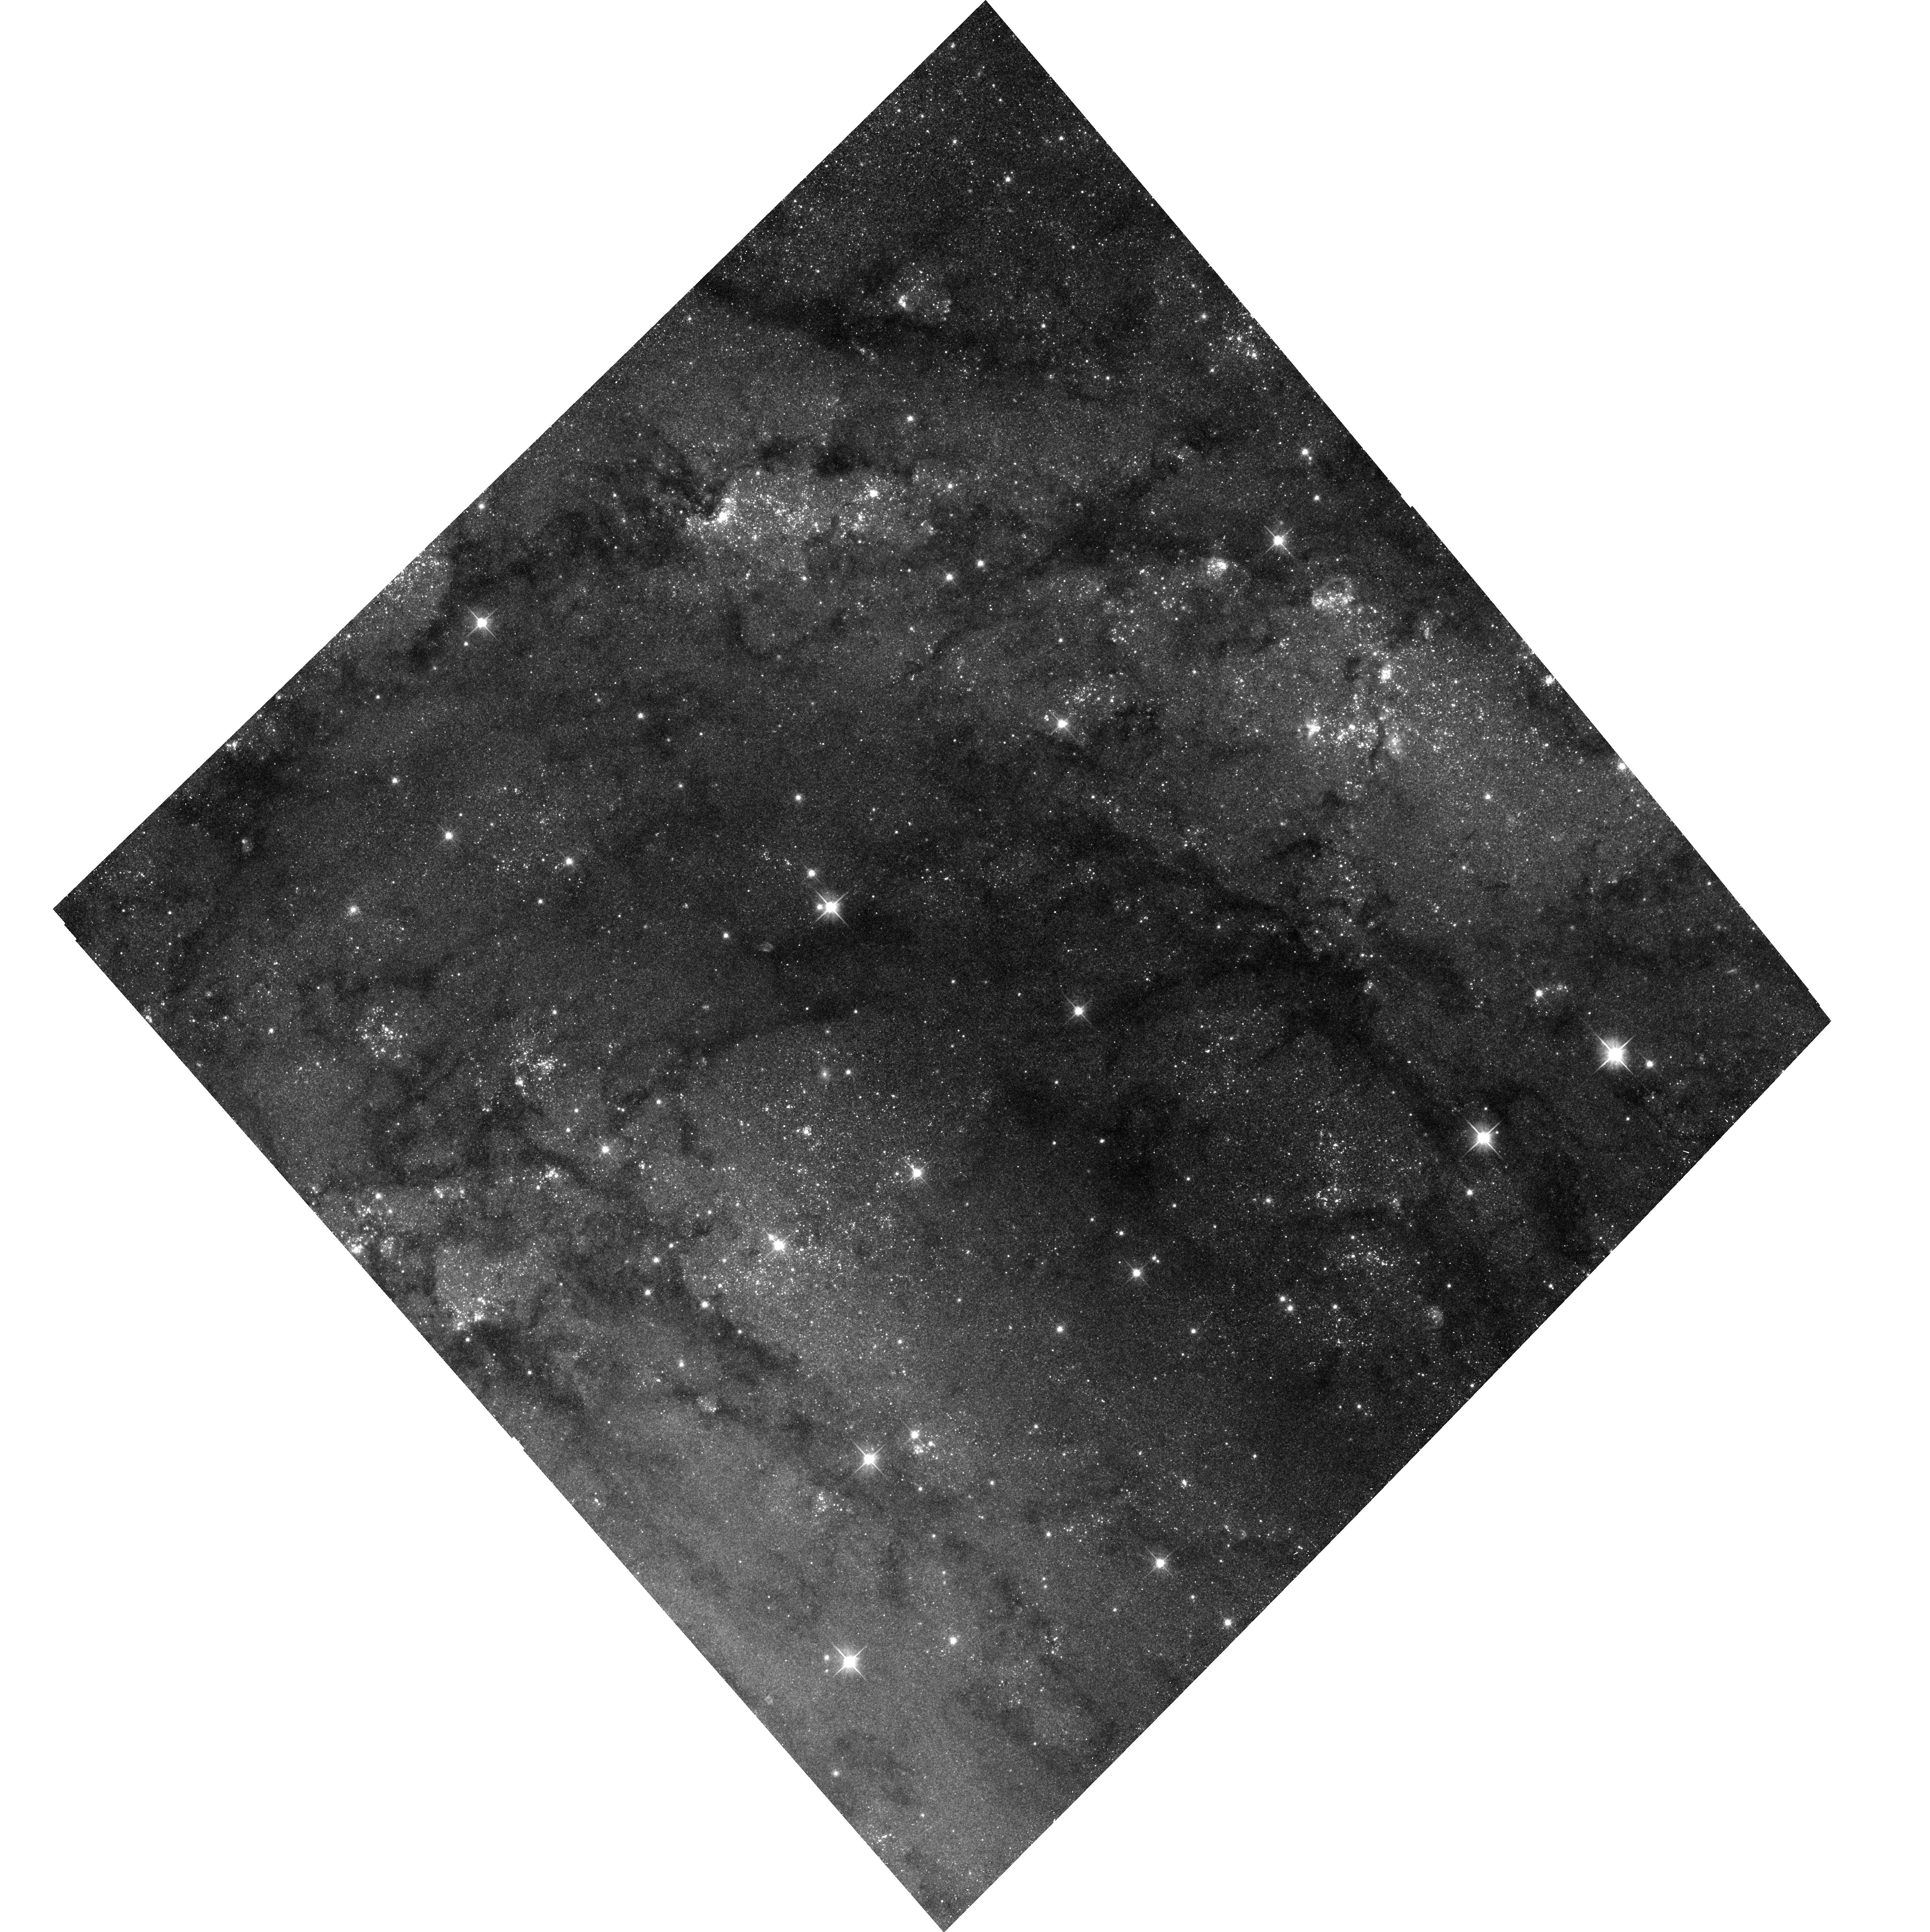
Target: IC-342-FIELD-2-NW
Instrument: ACS/WFC
Filter: F606W
Exposure: 17 min
Observation ID: hst_16002_a1_acs_wfc_f606w_je6ra1

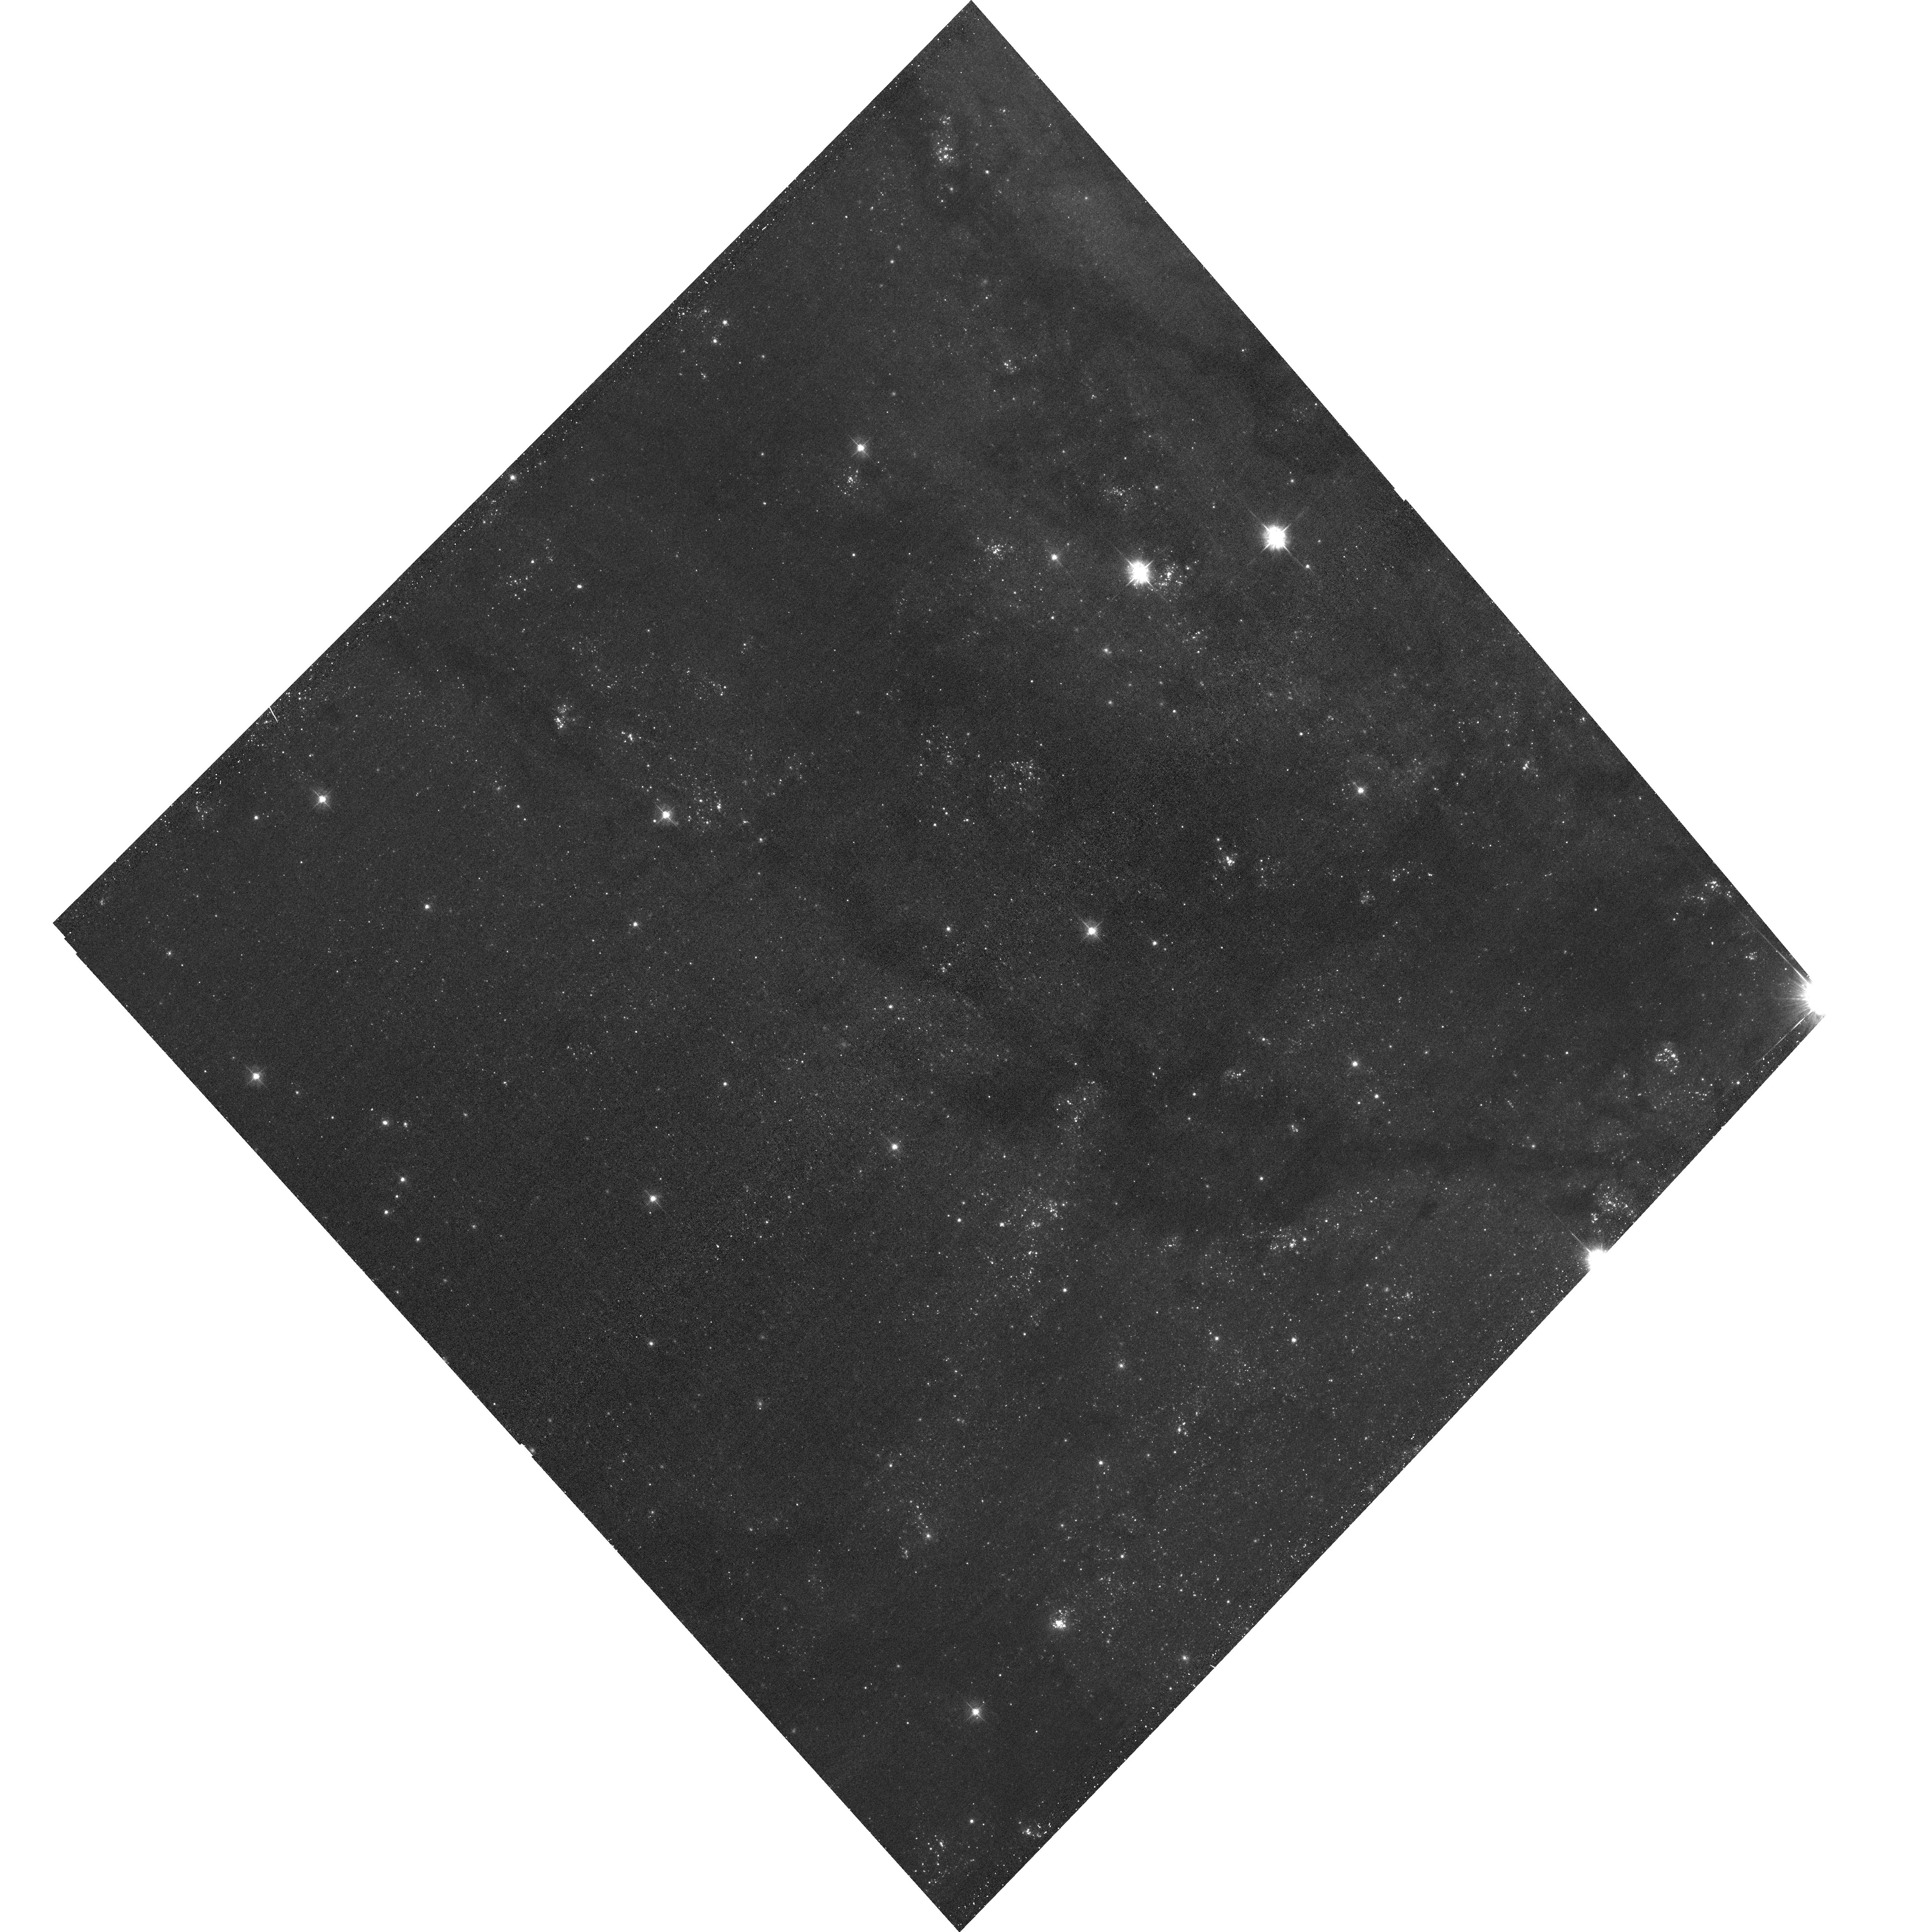
Target: IC-342-FIELD-5-SE
Instrument: ACS/WFC
Filter: F435W
Exposure: 17 min
Observation ID: hst_16002_a2_acs_wfc_f435w_je6ra2

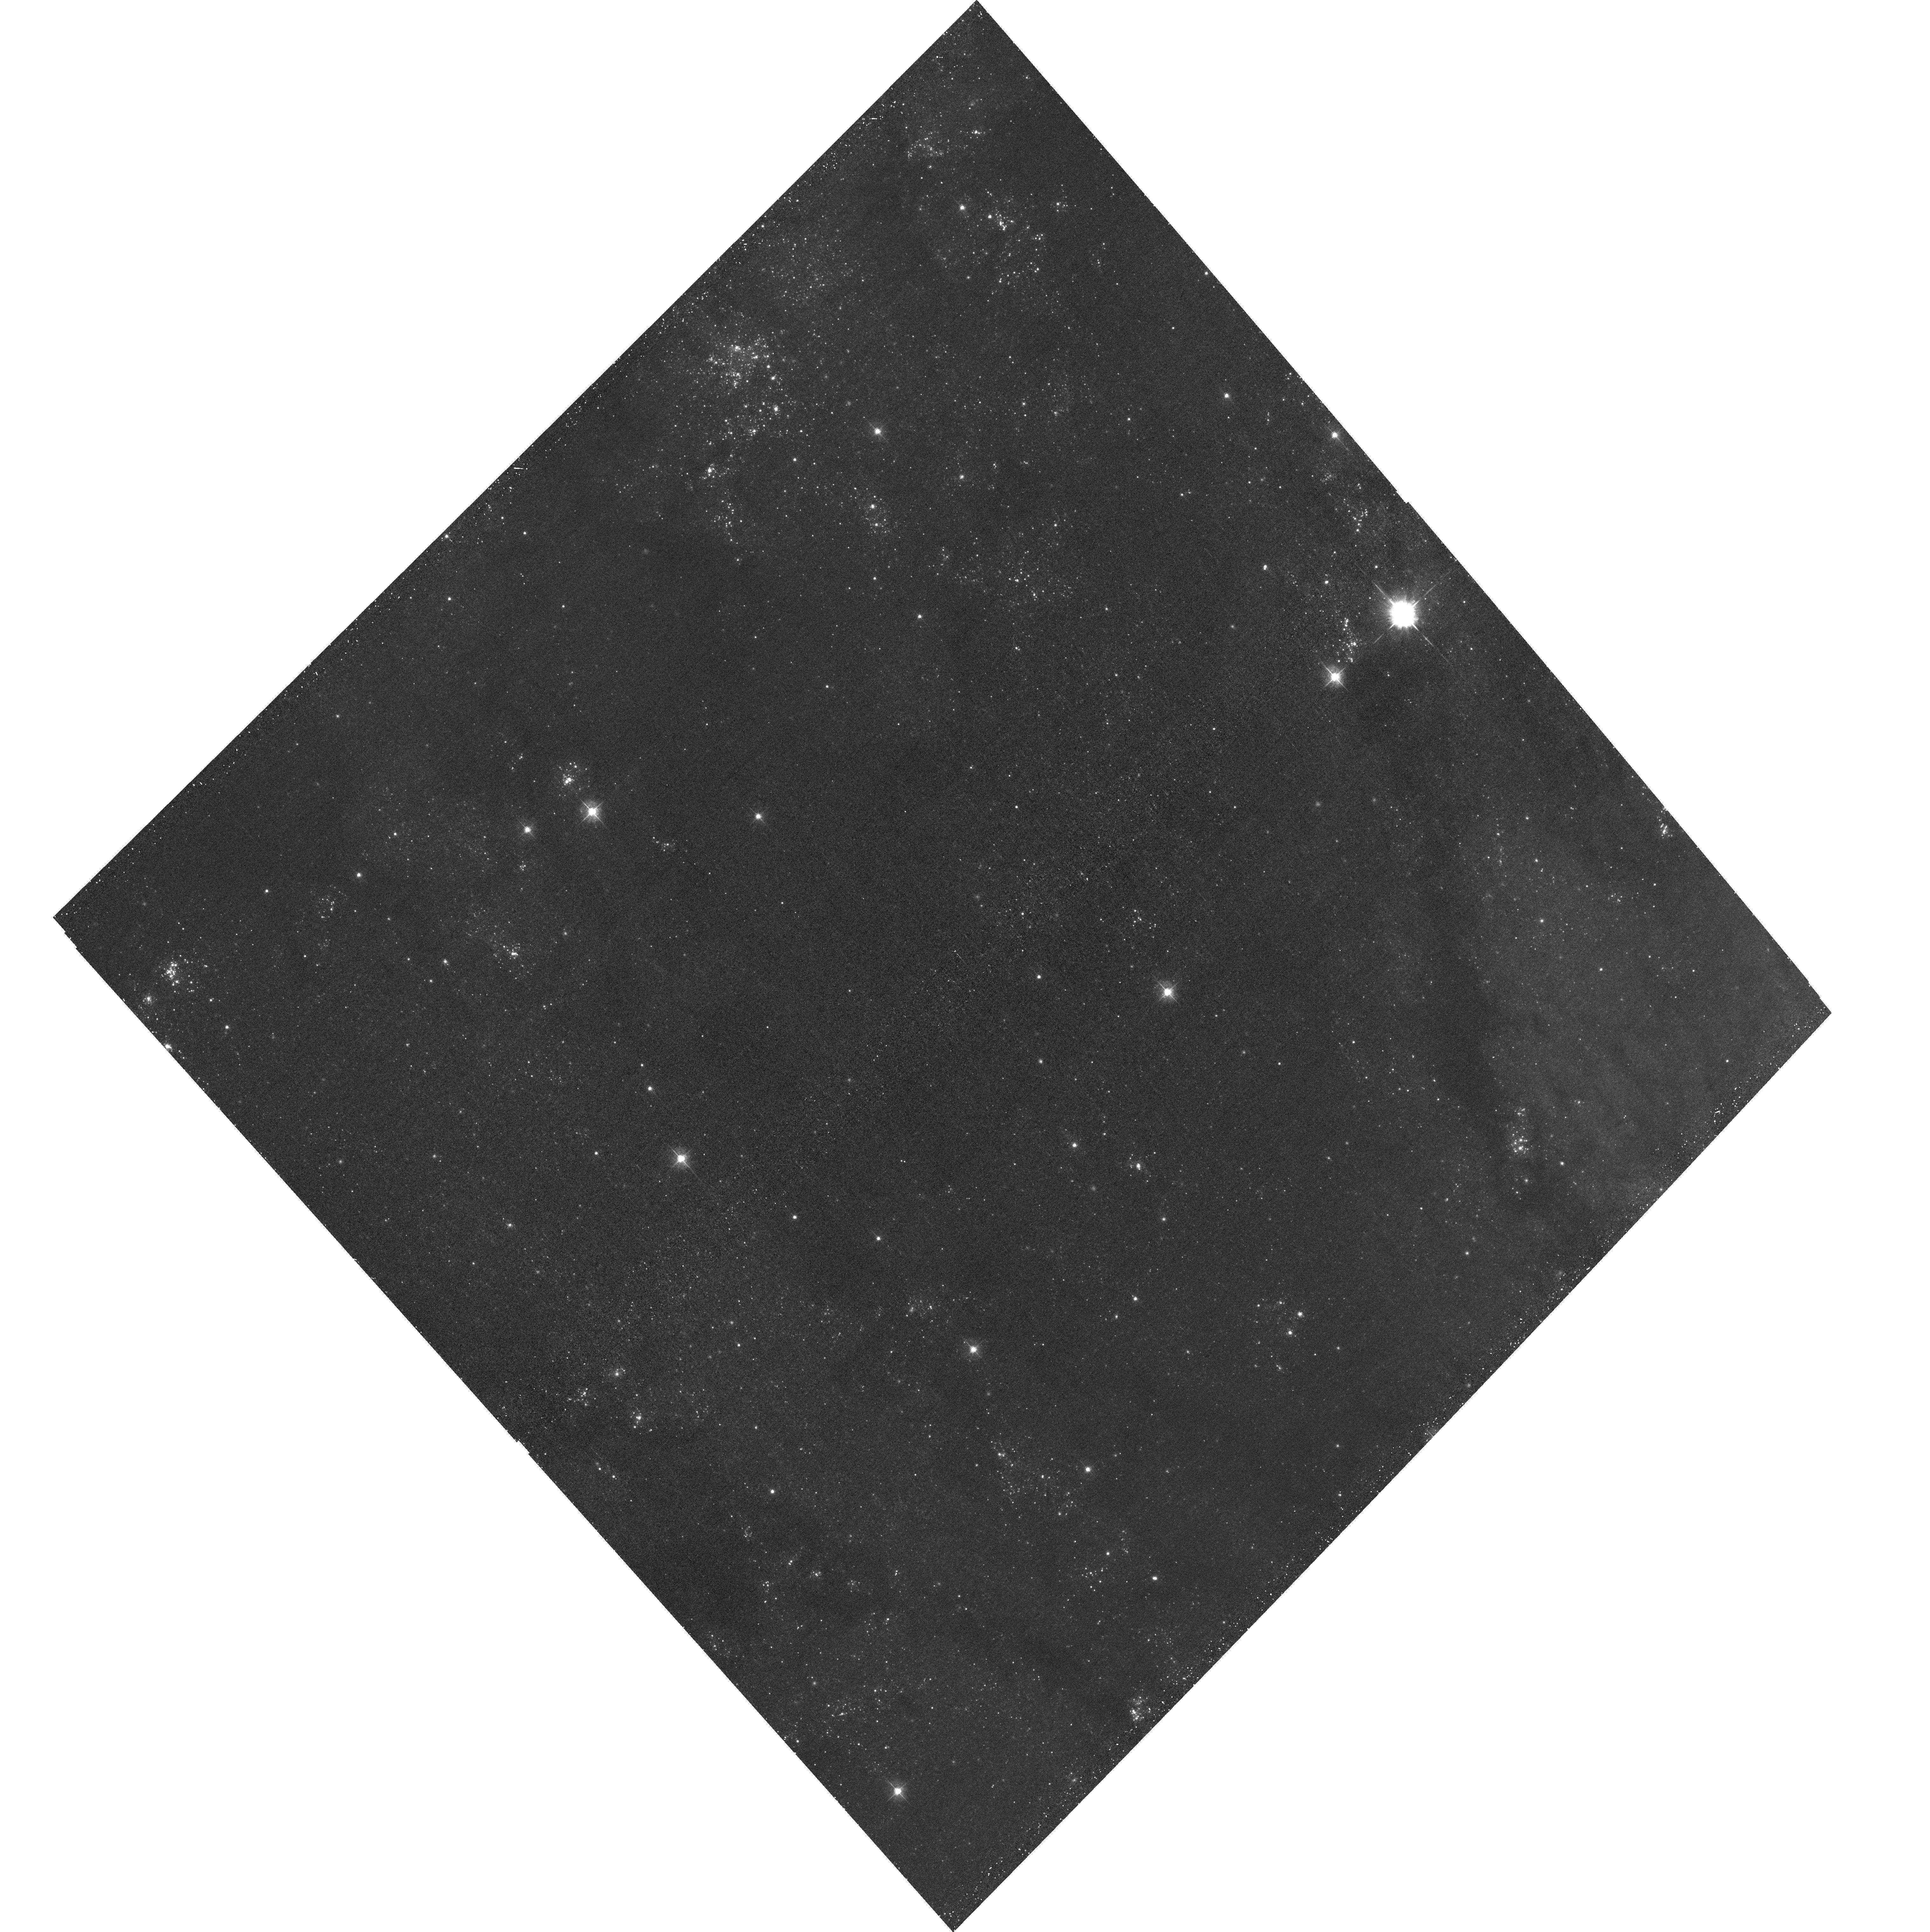
Target: IC-342-FIELD-6-E
Instrument: ACS/WFC
Filter: F435W
Exposure: 17 min
Observation ID: hst_16002_03_acs_wfc_f435w_je6r03

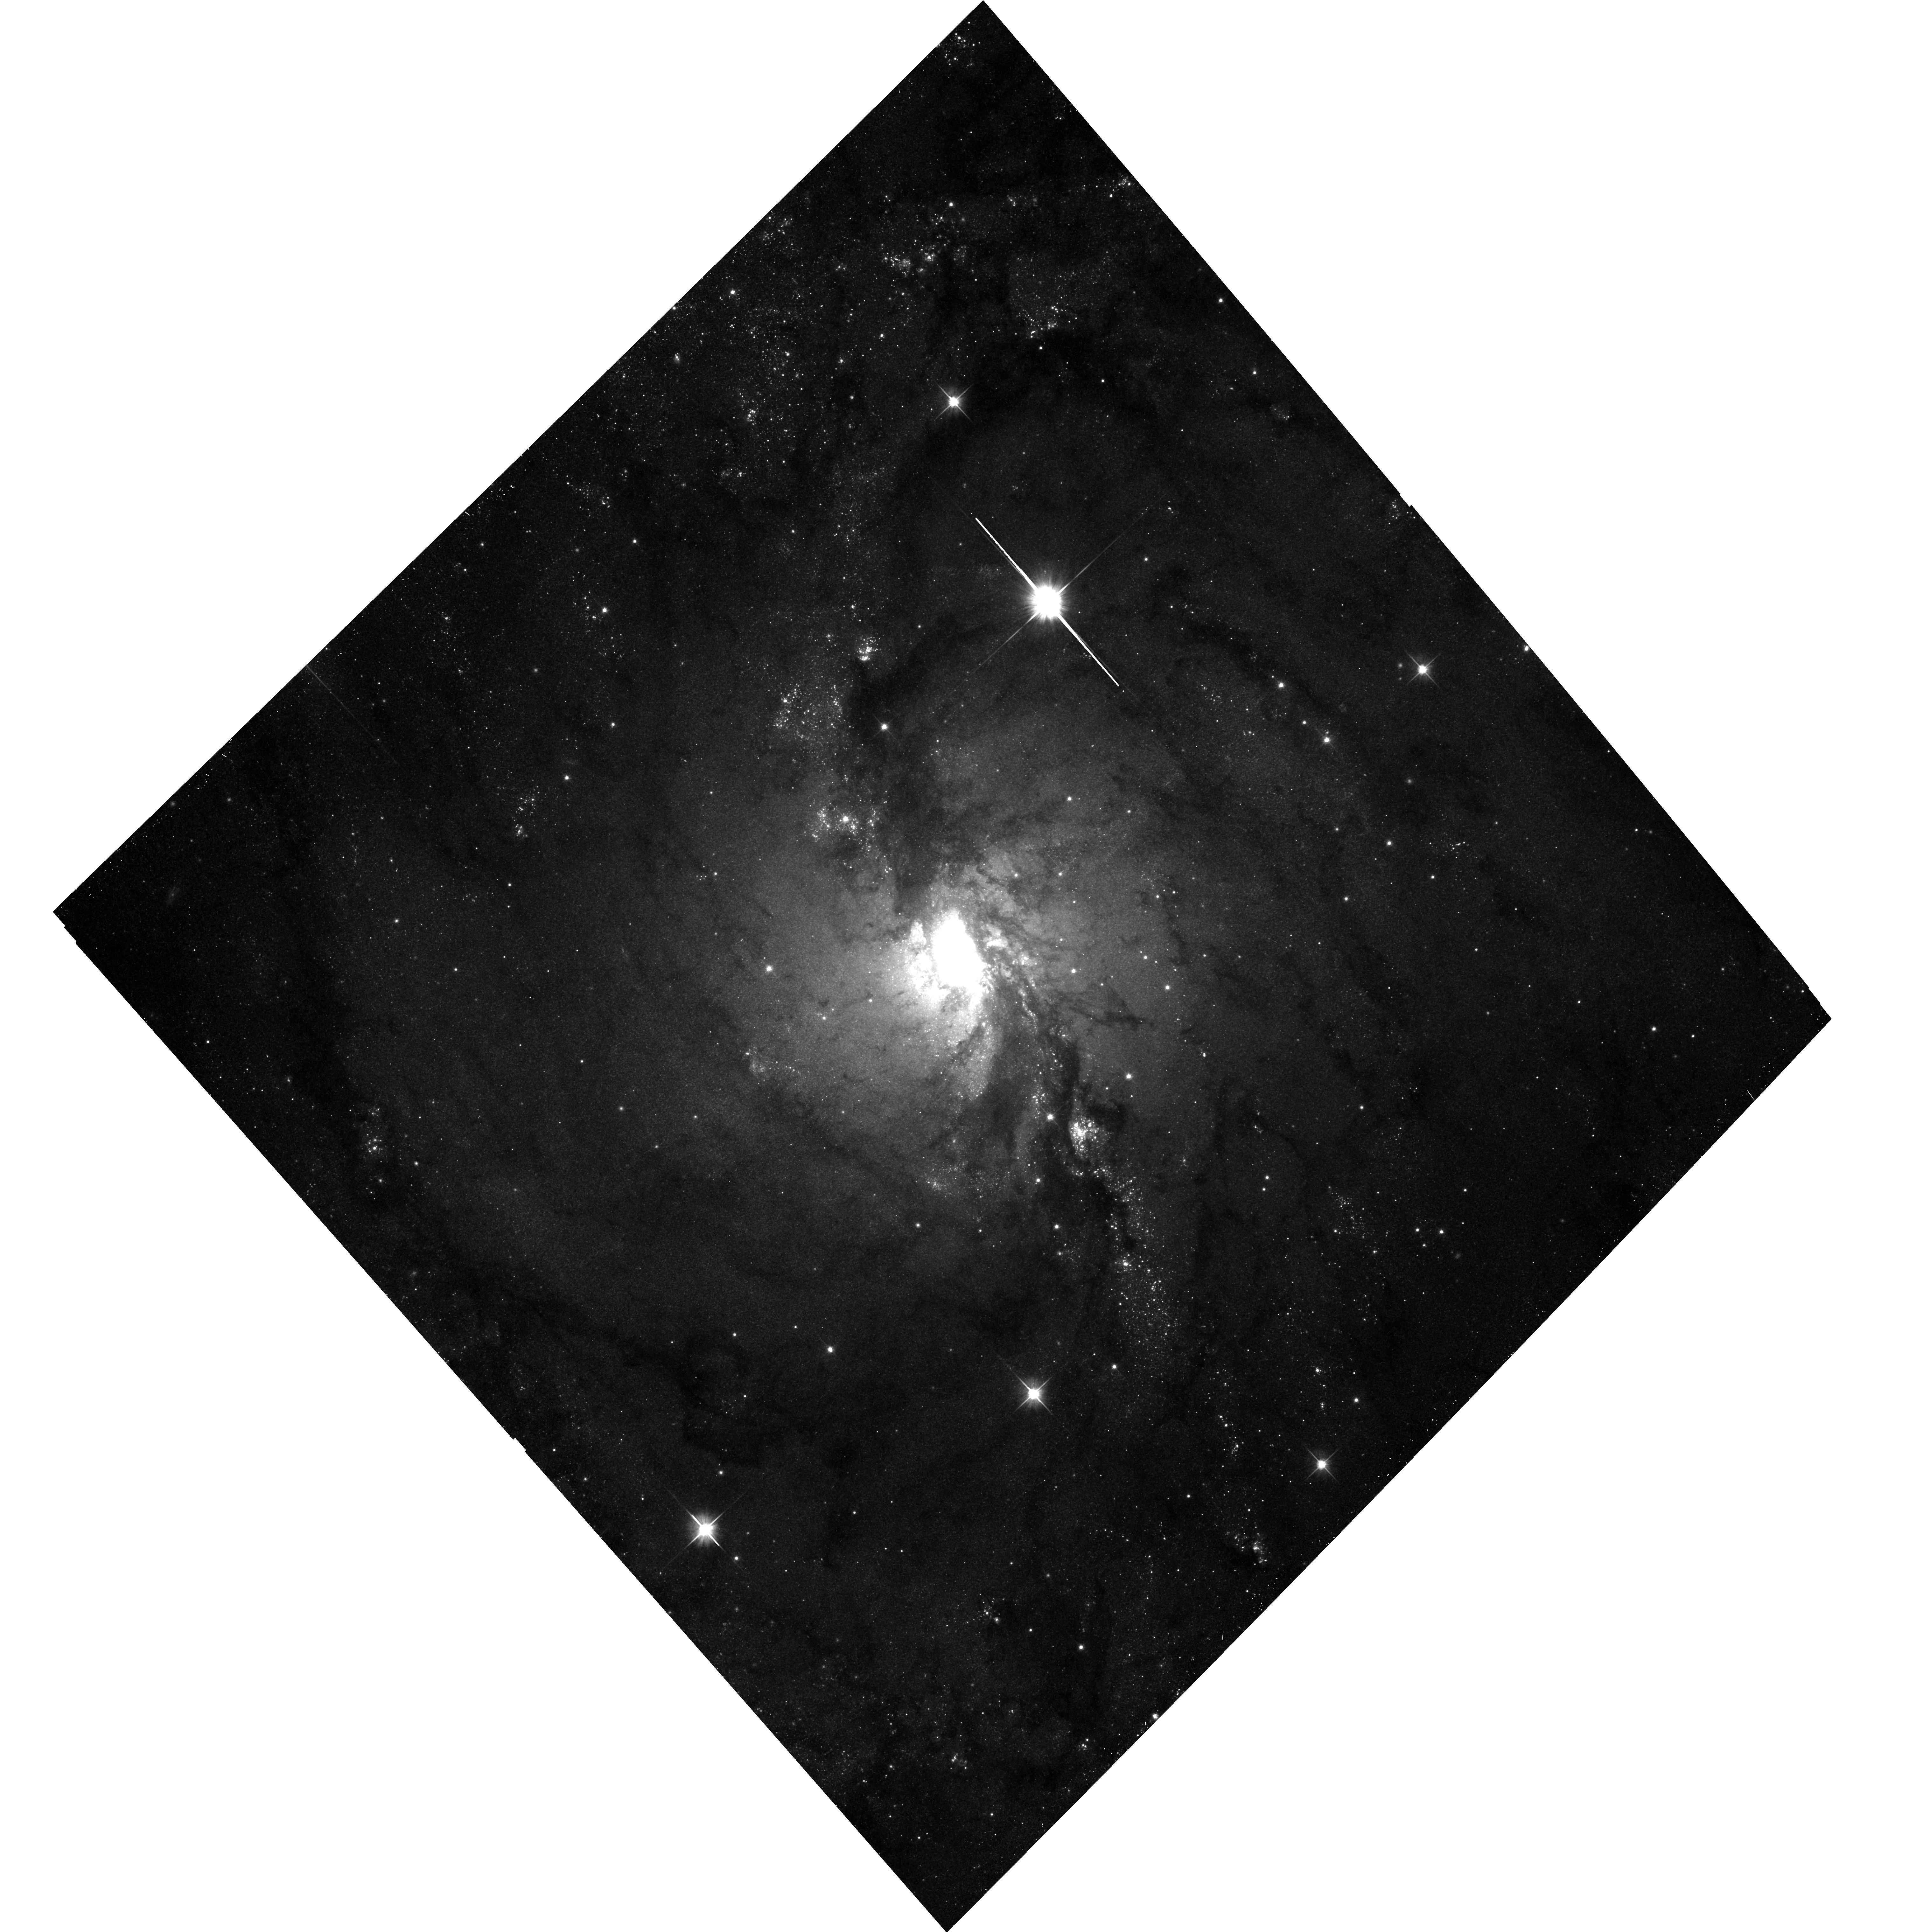
Target: IC-342-FIELD-1-CENTER
Instrument: ACS/WFC
Filter: F606W
Exposure: 17 min
Observation ID: hst_16002_01_acs_wfc_f606w_je6r01

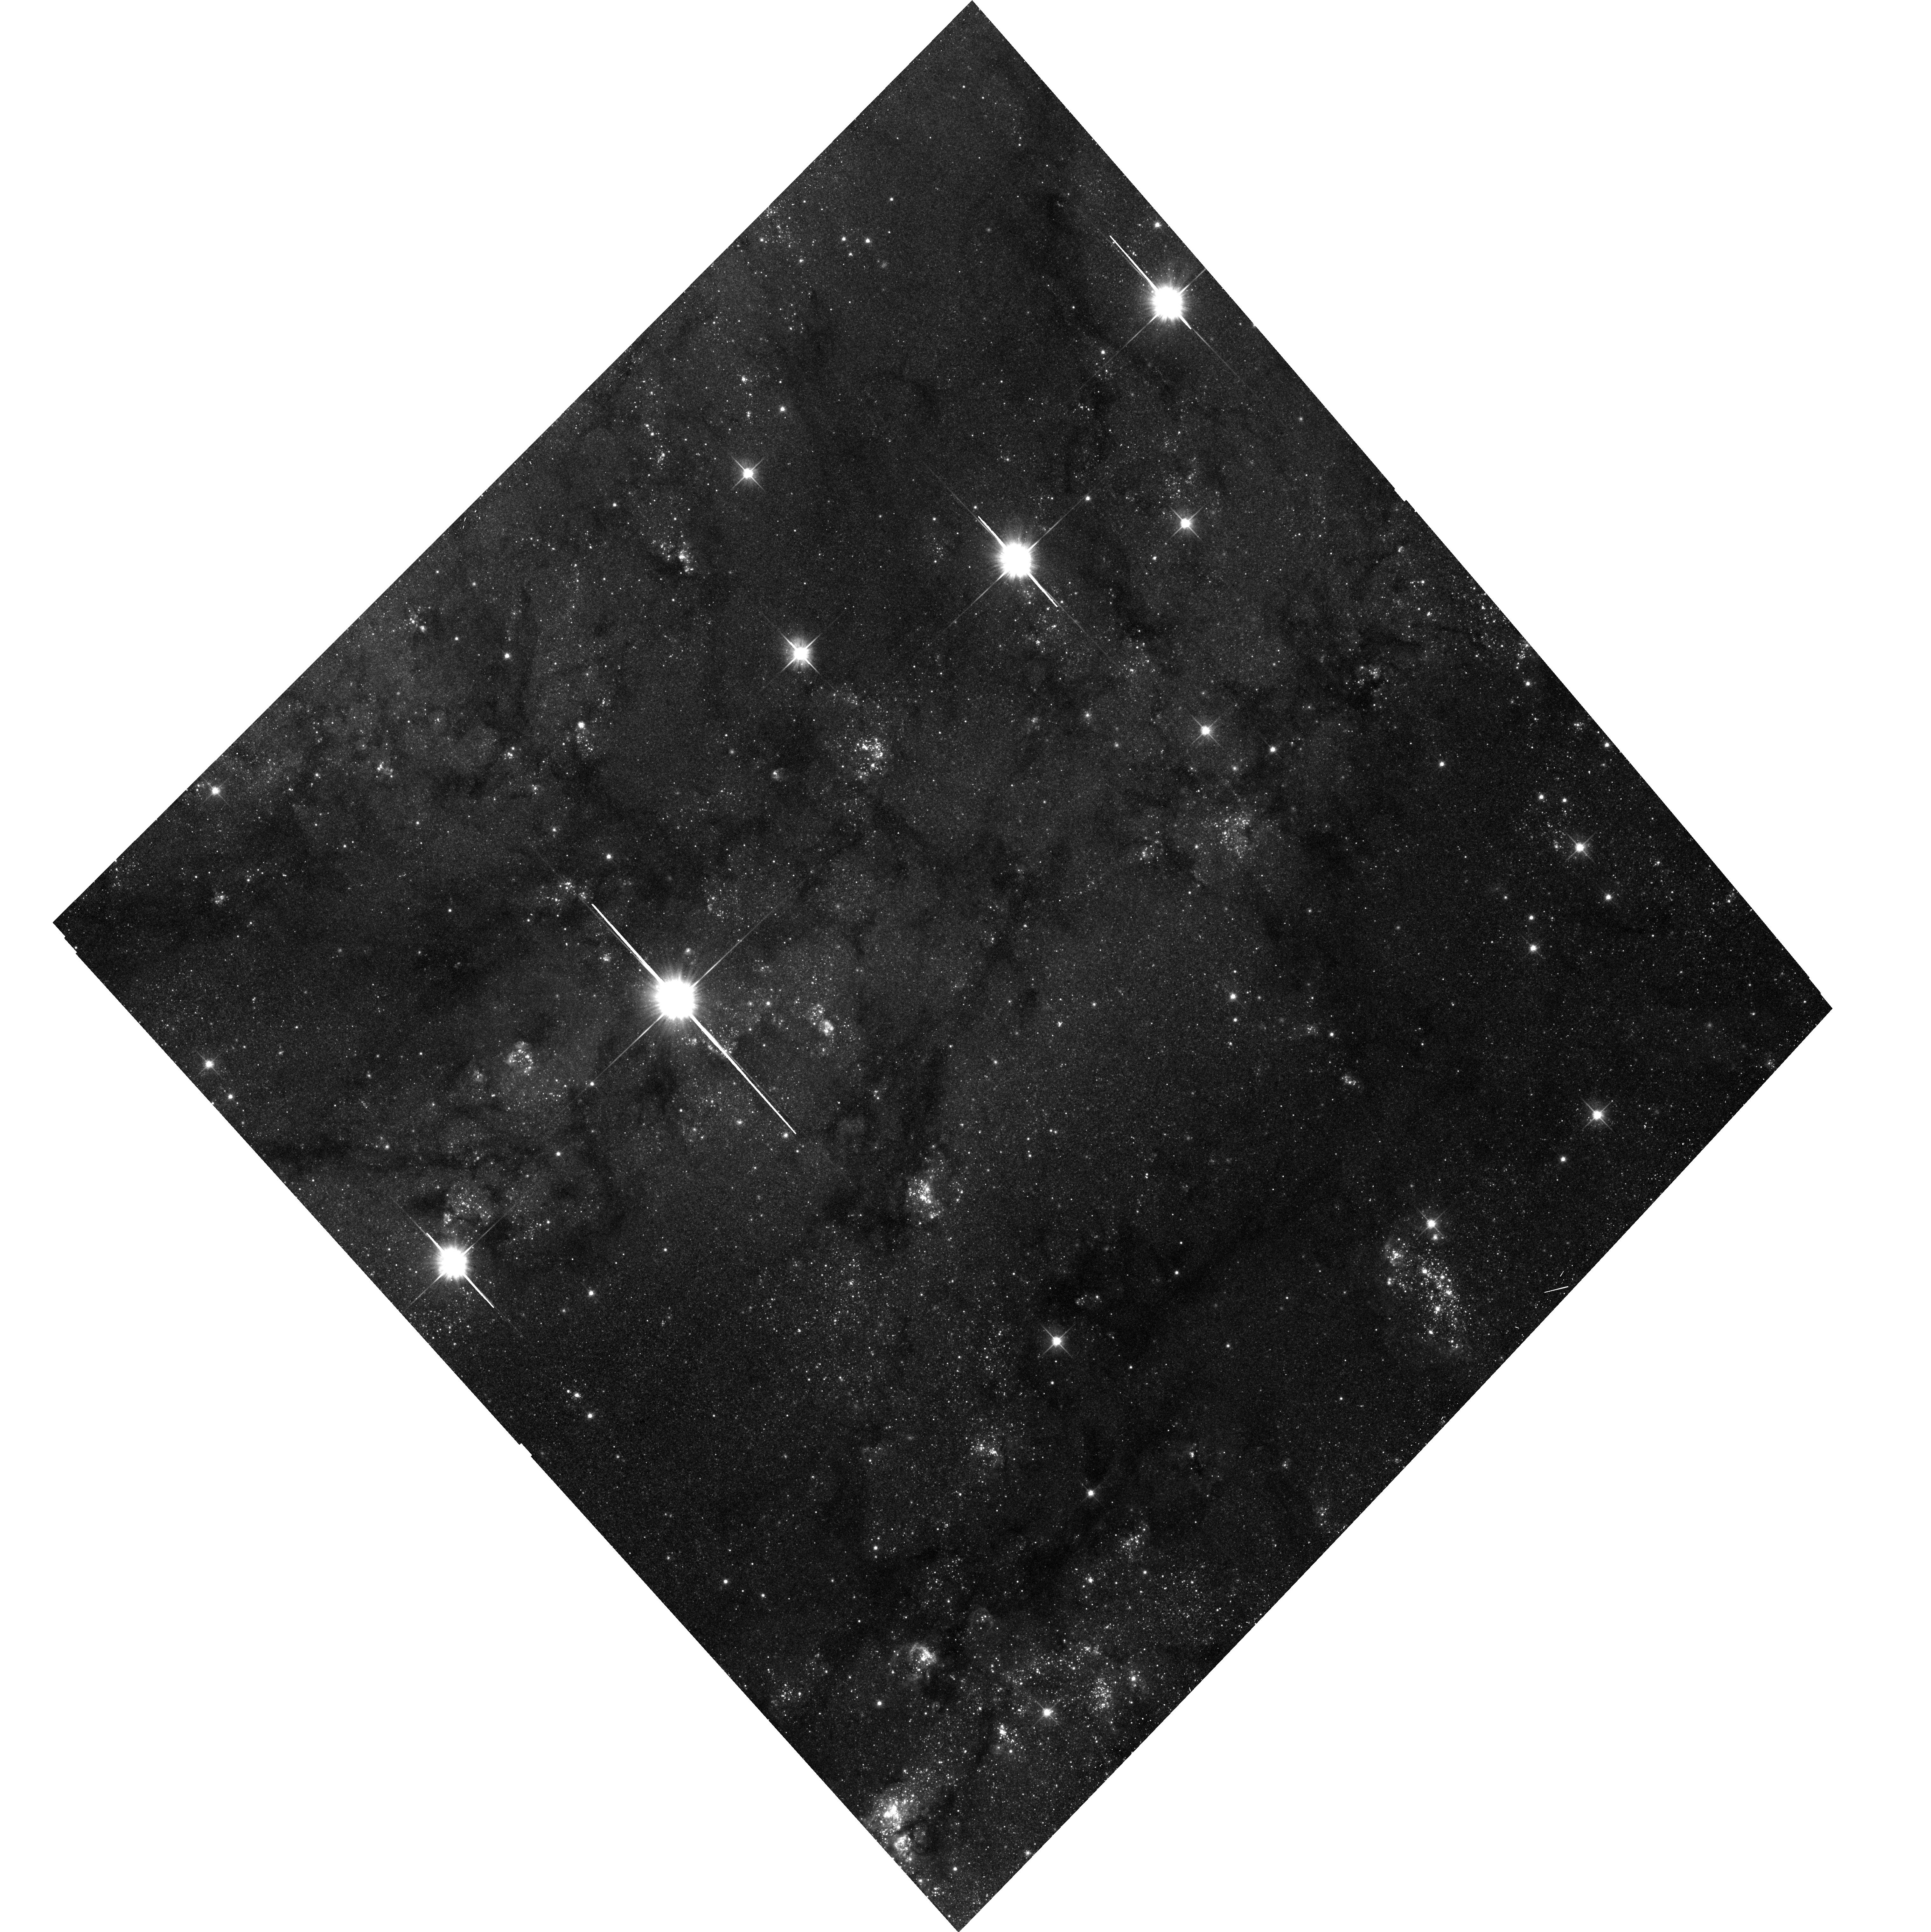
Target: IC-342-FIELD-4-SW
Instrument: ACS/WFC
Filter: F606W
Exposure: 17 min
Observation ID: hst_16002_02_acs_wfc_f606w_je6r02

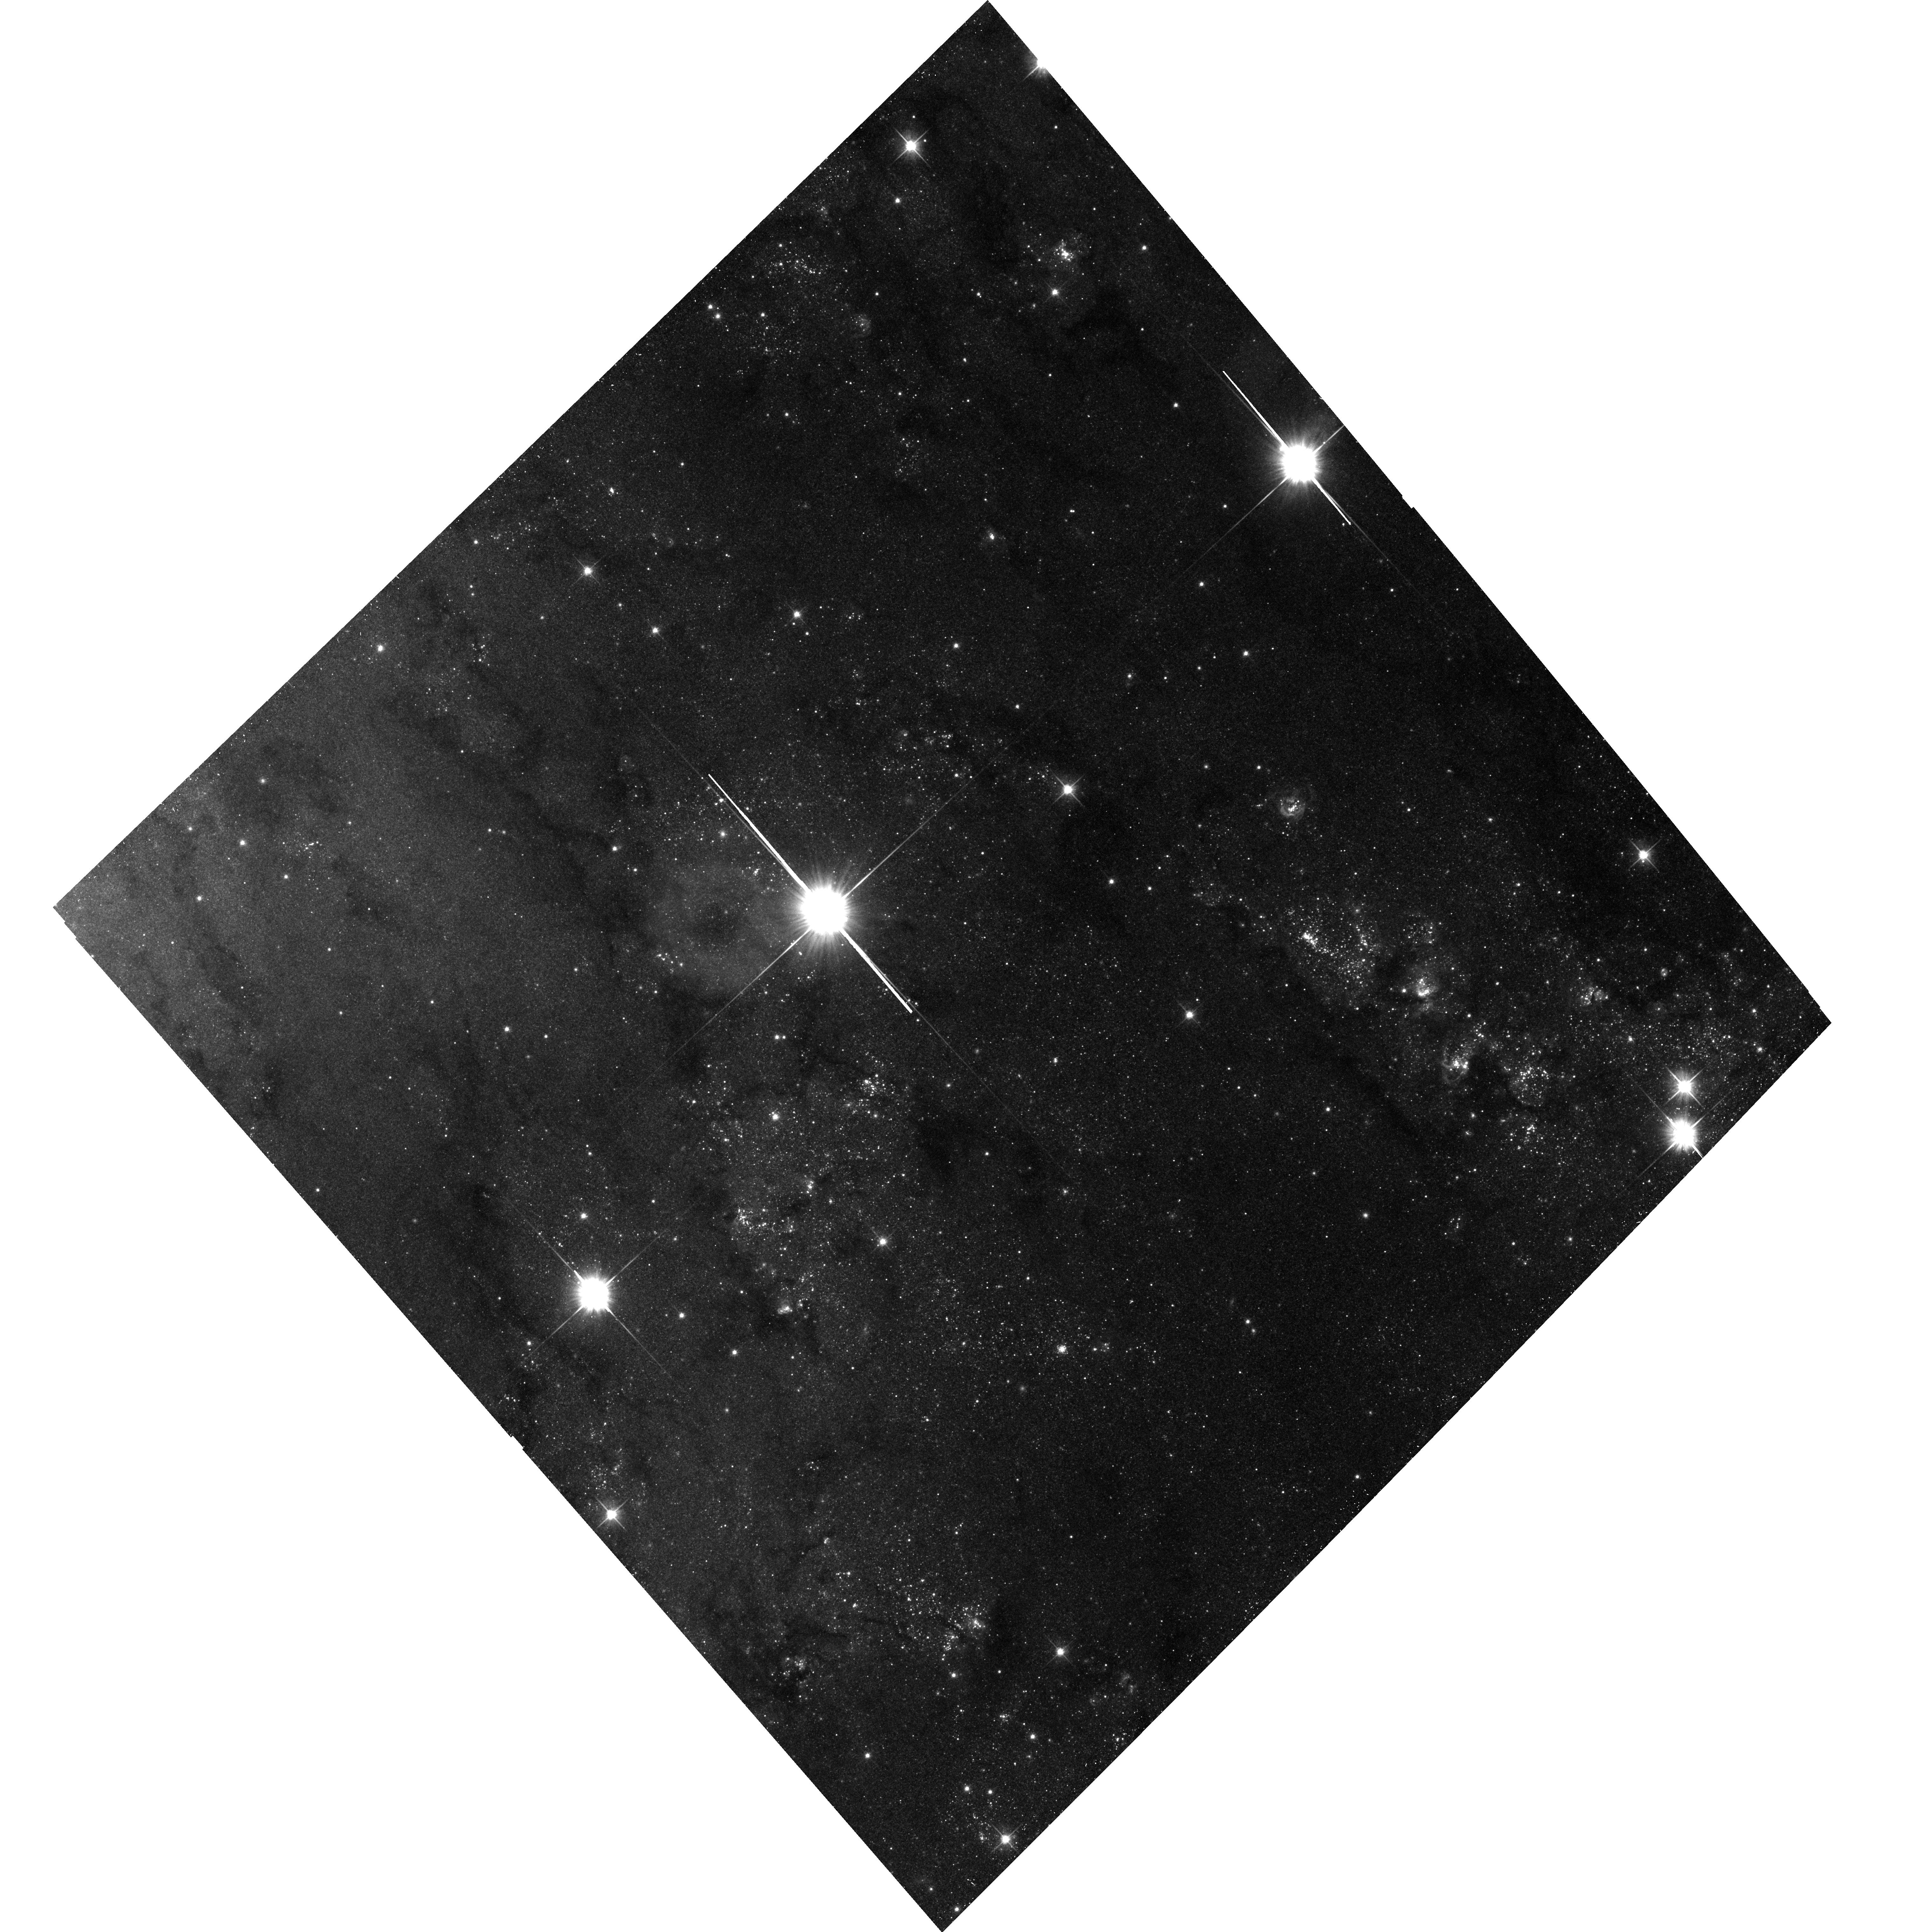
Target: IC-342-FIELD-3-W
Instrument: ACS/WFC
Filter: F606W
Exposure: 17 min
Observation ID: hst_16002_b1_acs_wfc_f606w_je6rb1

The Giant Hiding in Our Backyard: The Nearby Spiral Starburst Galaxy IC 342 (PI: Sell, Paul H)

We propose a deep survey of the nearby, highly star-forming, grand design spiral galaxy, IC 342. These observations will uniformly map the entire galactic disk to X-ray luminosities of 1-5e36 erg/s, tripling the number of X-ray sources known. Using joint optical (HST, LBT) observations, we will classify these sources on the basis of their donor stars, derive the X-ray luminosity functions and measure the formation rate of different X-ray binary sub-classes. With such a large sample of binaries (~100 high-mass and ~50 low-mass), we will also explore radial variations and scaling relations between our source properties (e.g., X-ray luminosity functions) and the age/metallicity in the stellar populations.